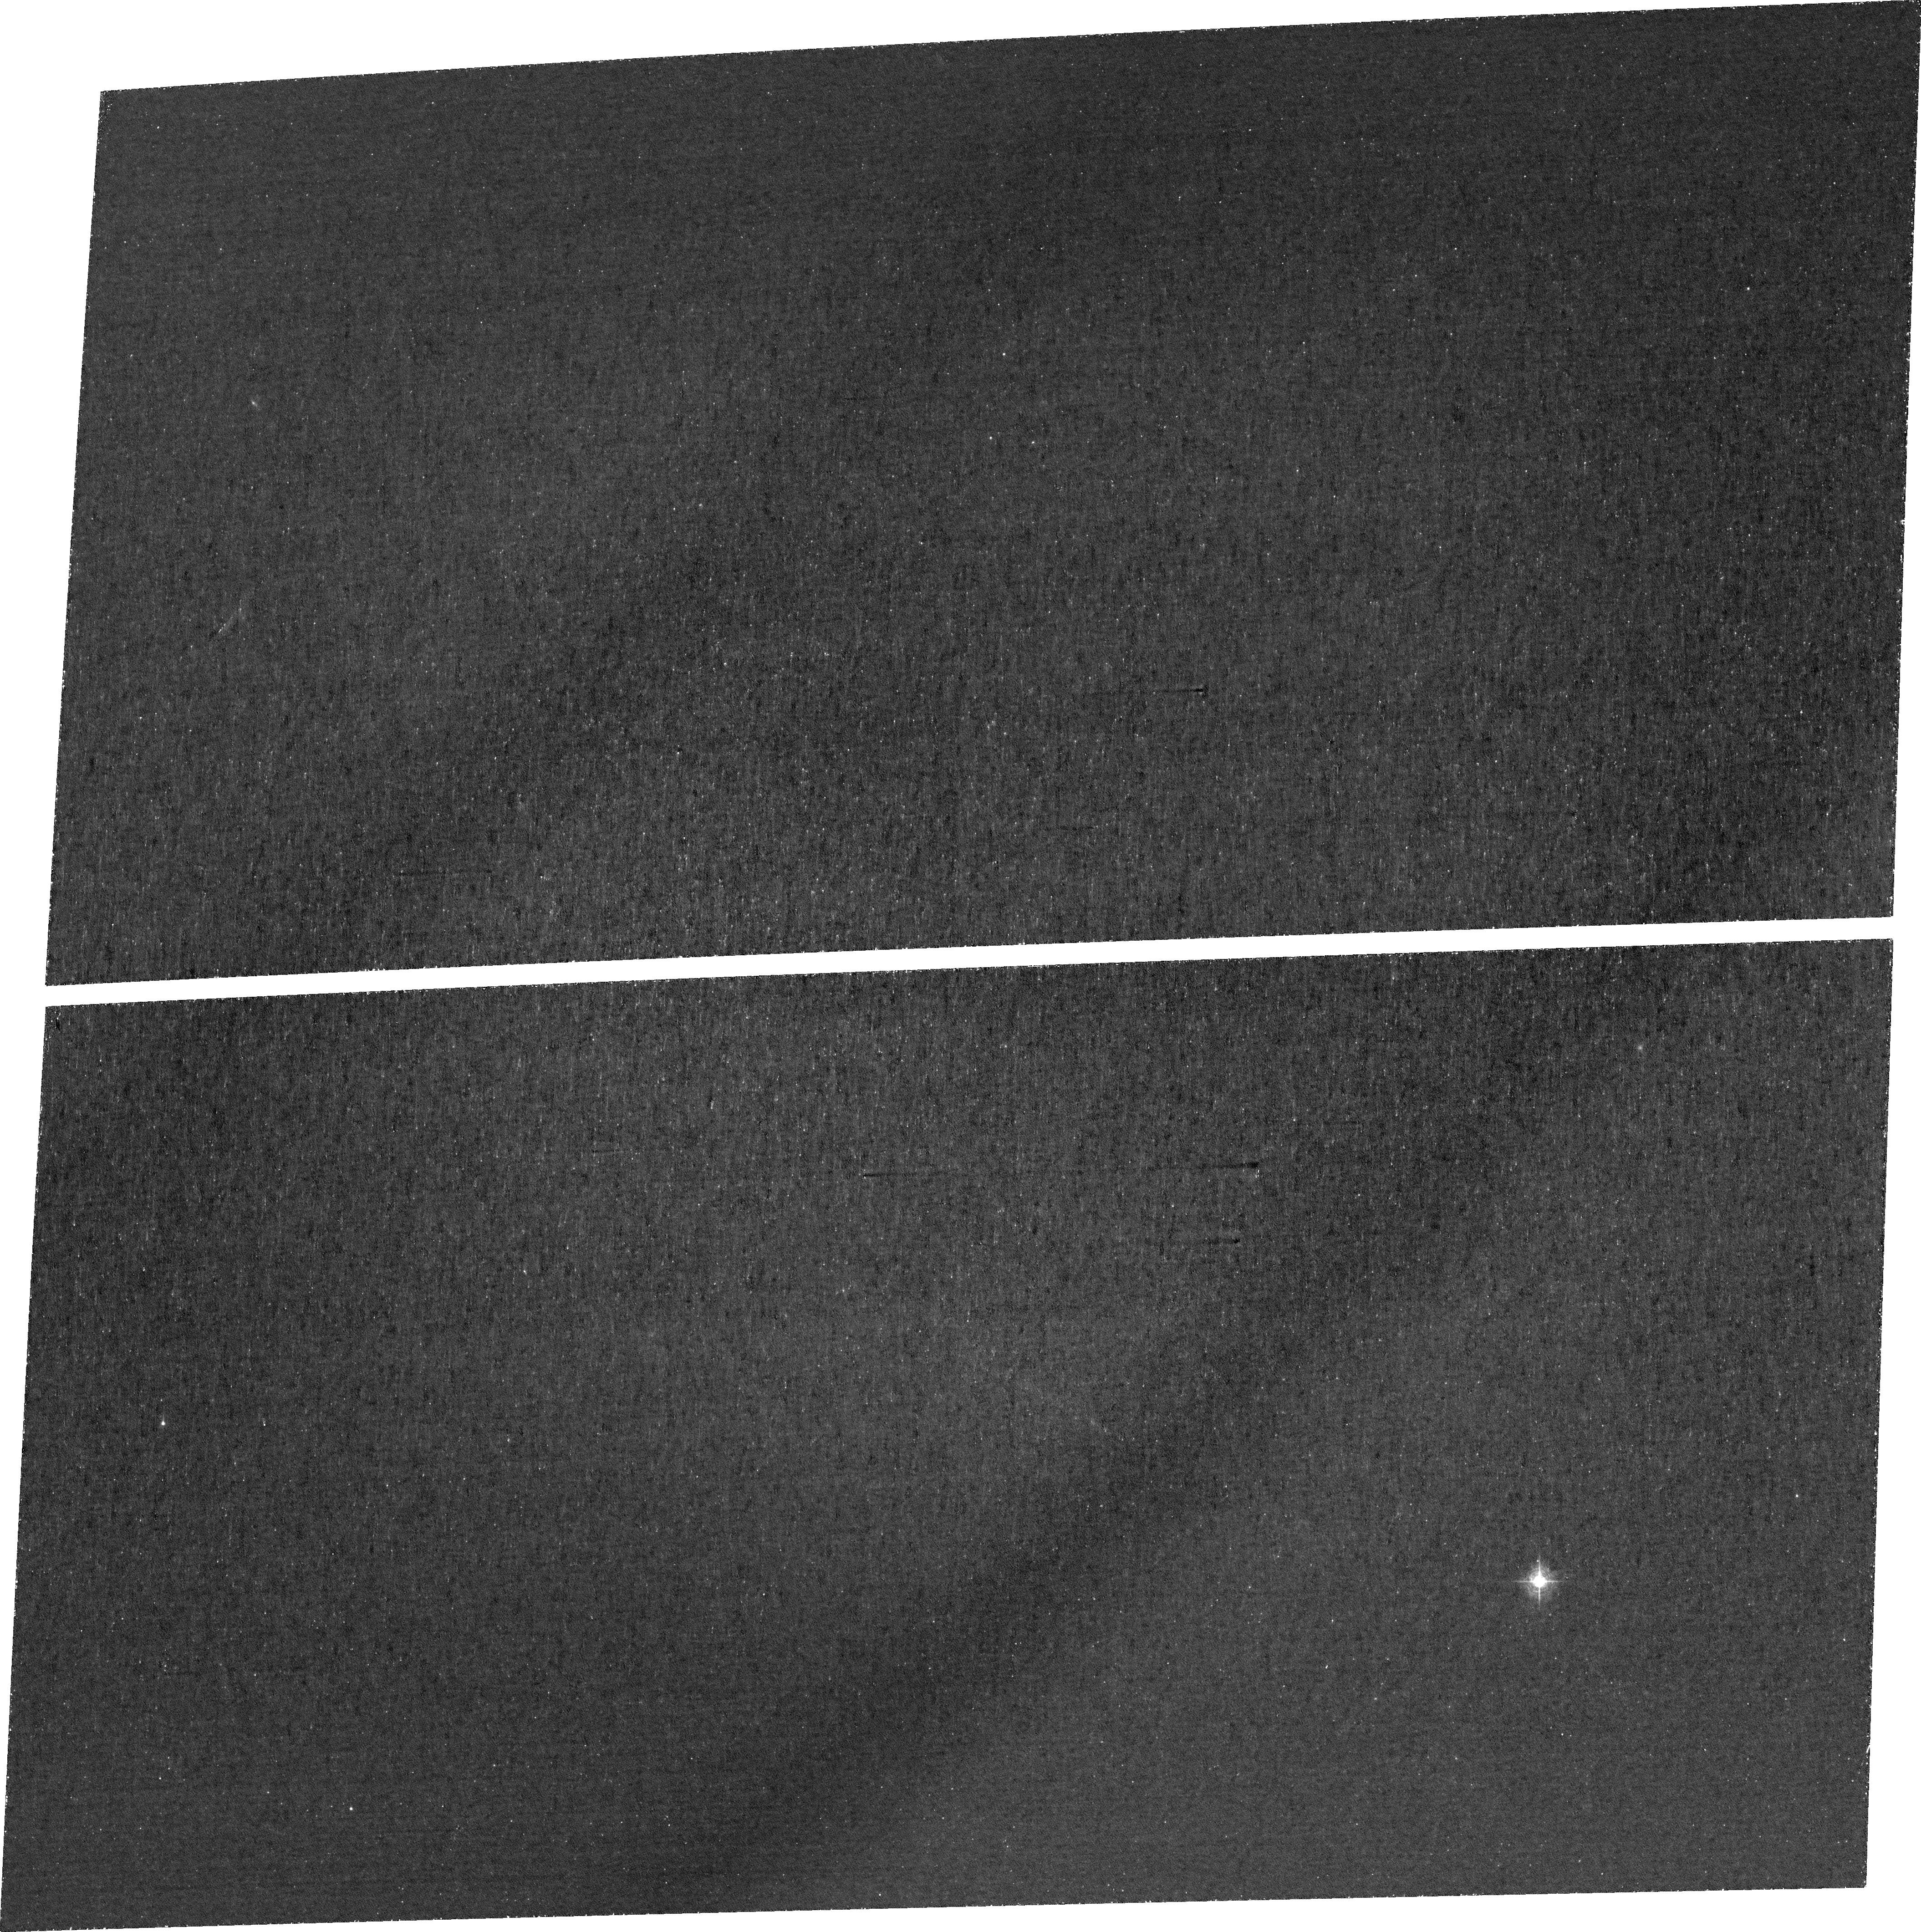
Target: SGASJ1110+6459-POS1
Instrument: ACS/WFC
Filter: FR423N
Exposure: 2.9 h
Observation ID: jffh01010

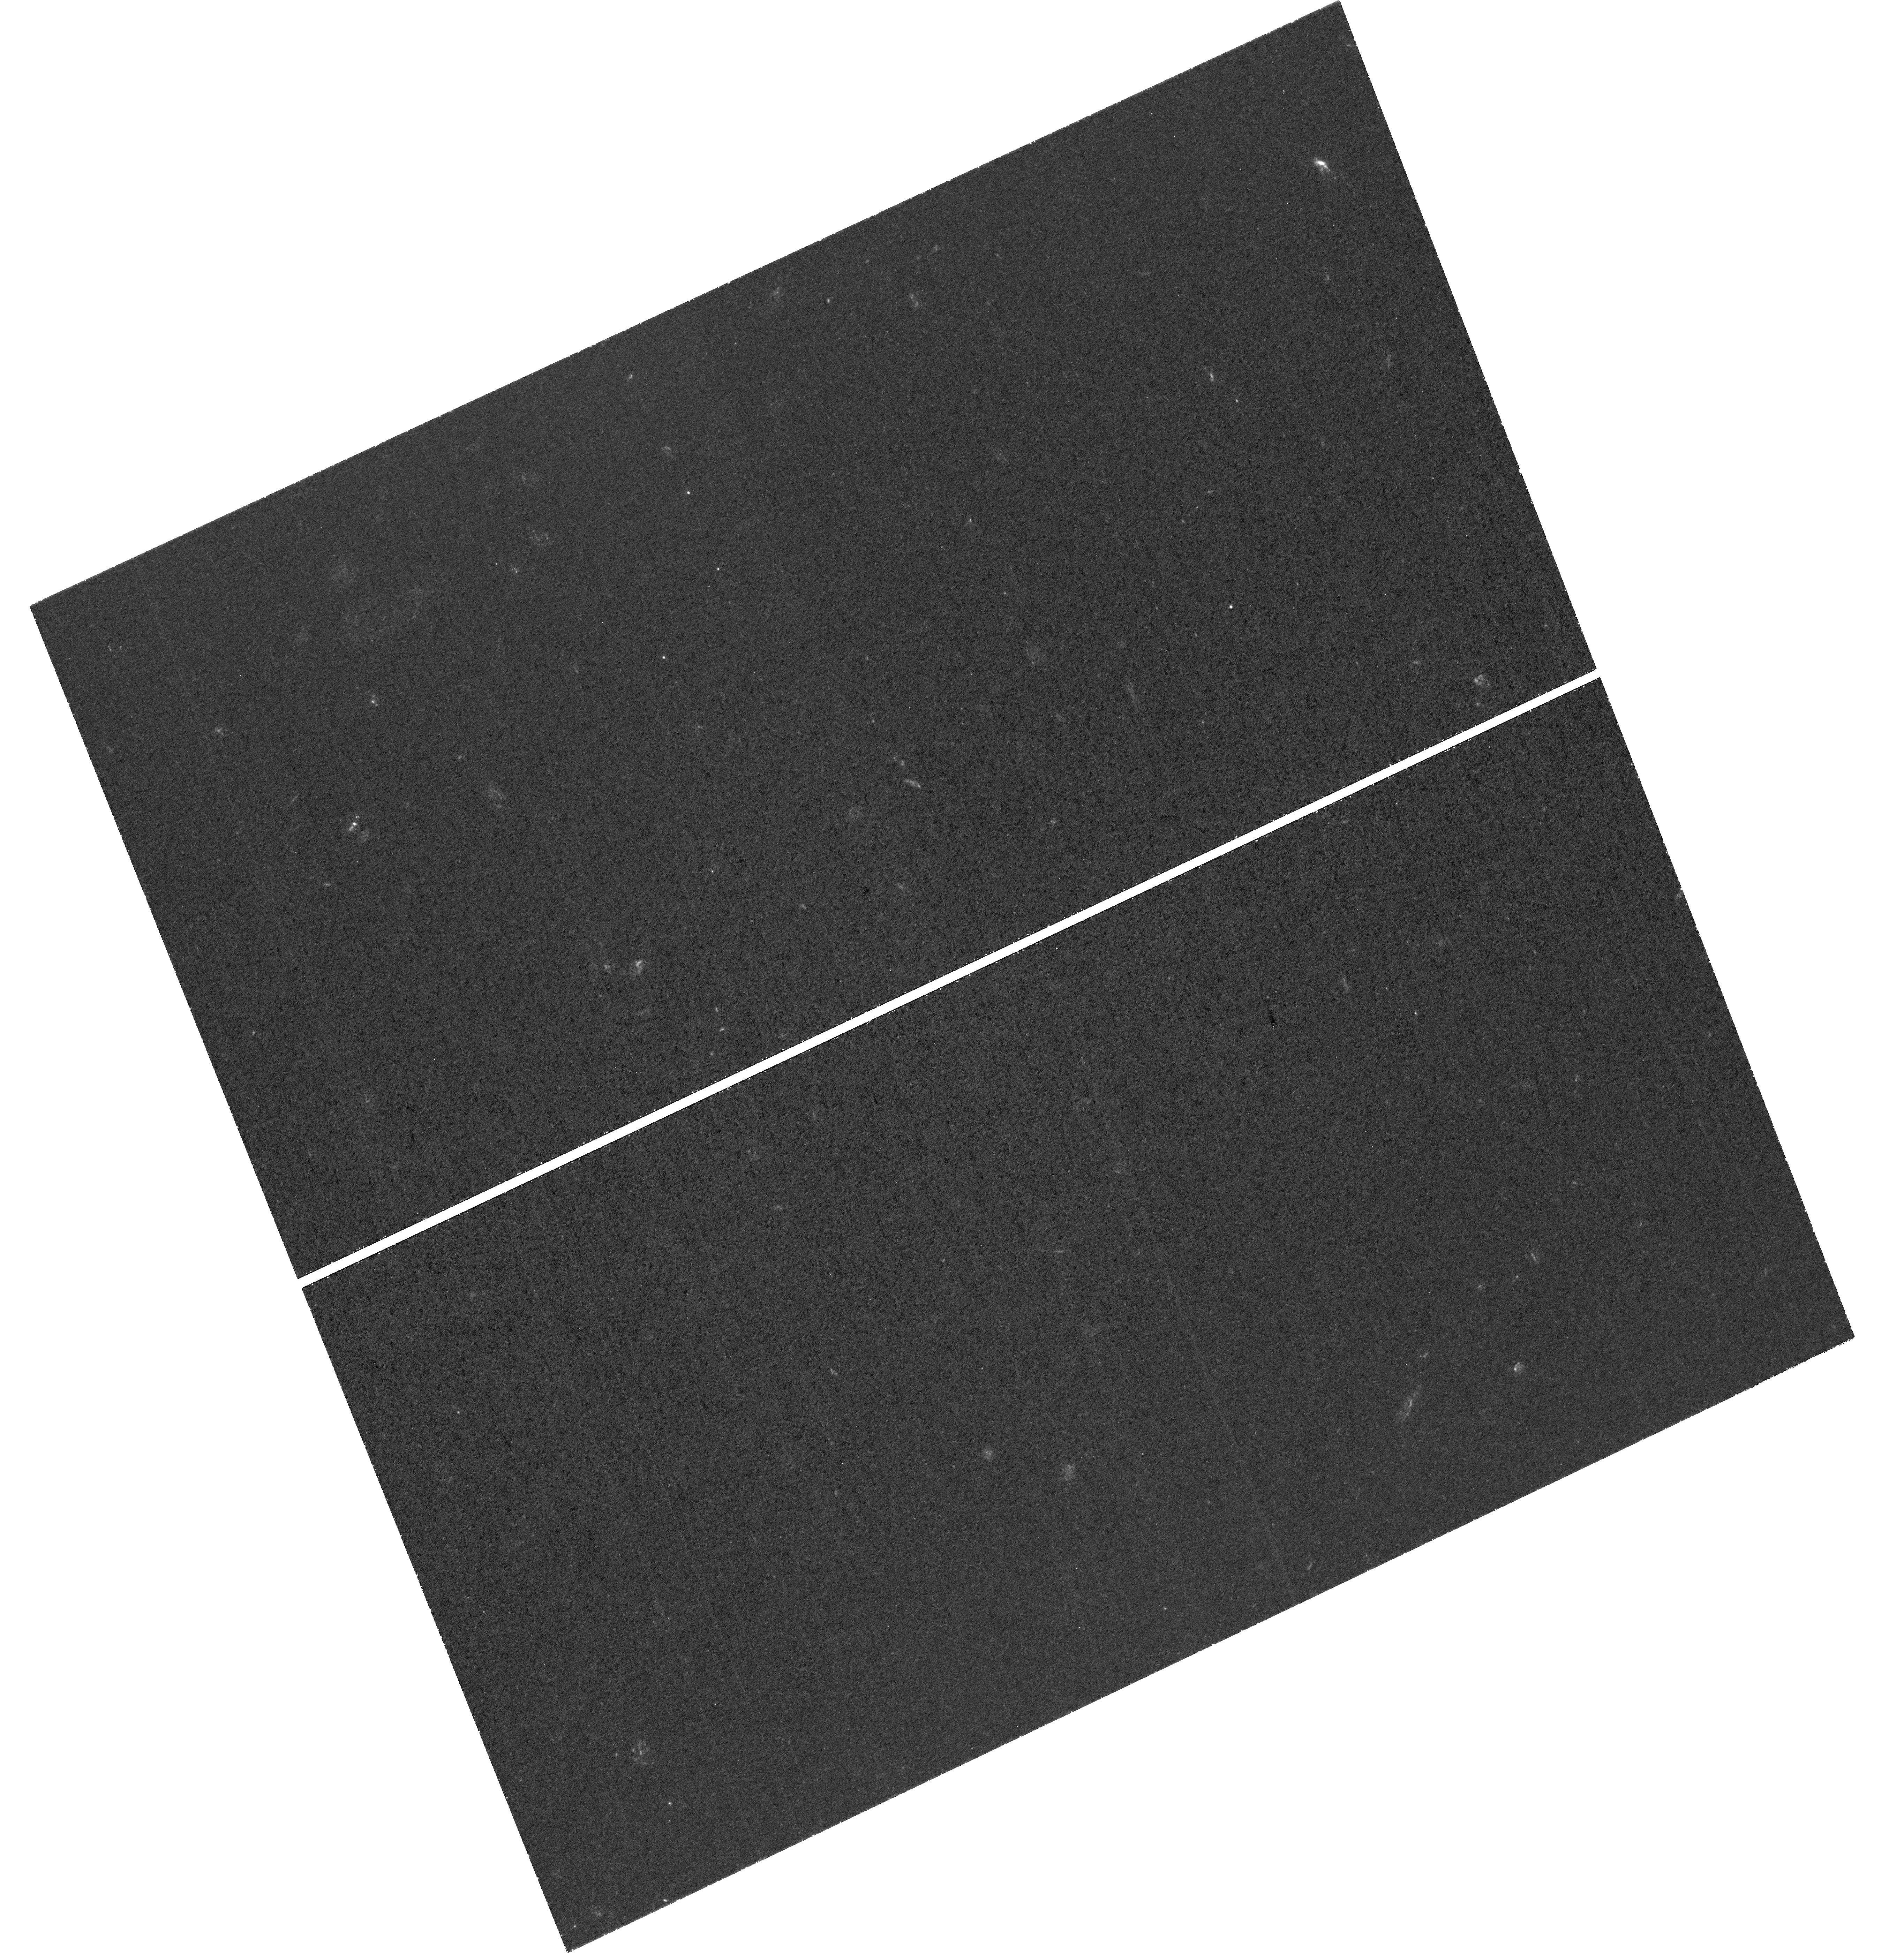
Target: SGASJ1110+6459-POS3
Instrument: WFC3/UVIS
Filter: F275W
Exposure: 3 h
Observation ID: hst_17728_06_wfc3_uvis_f275w_iffh06

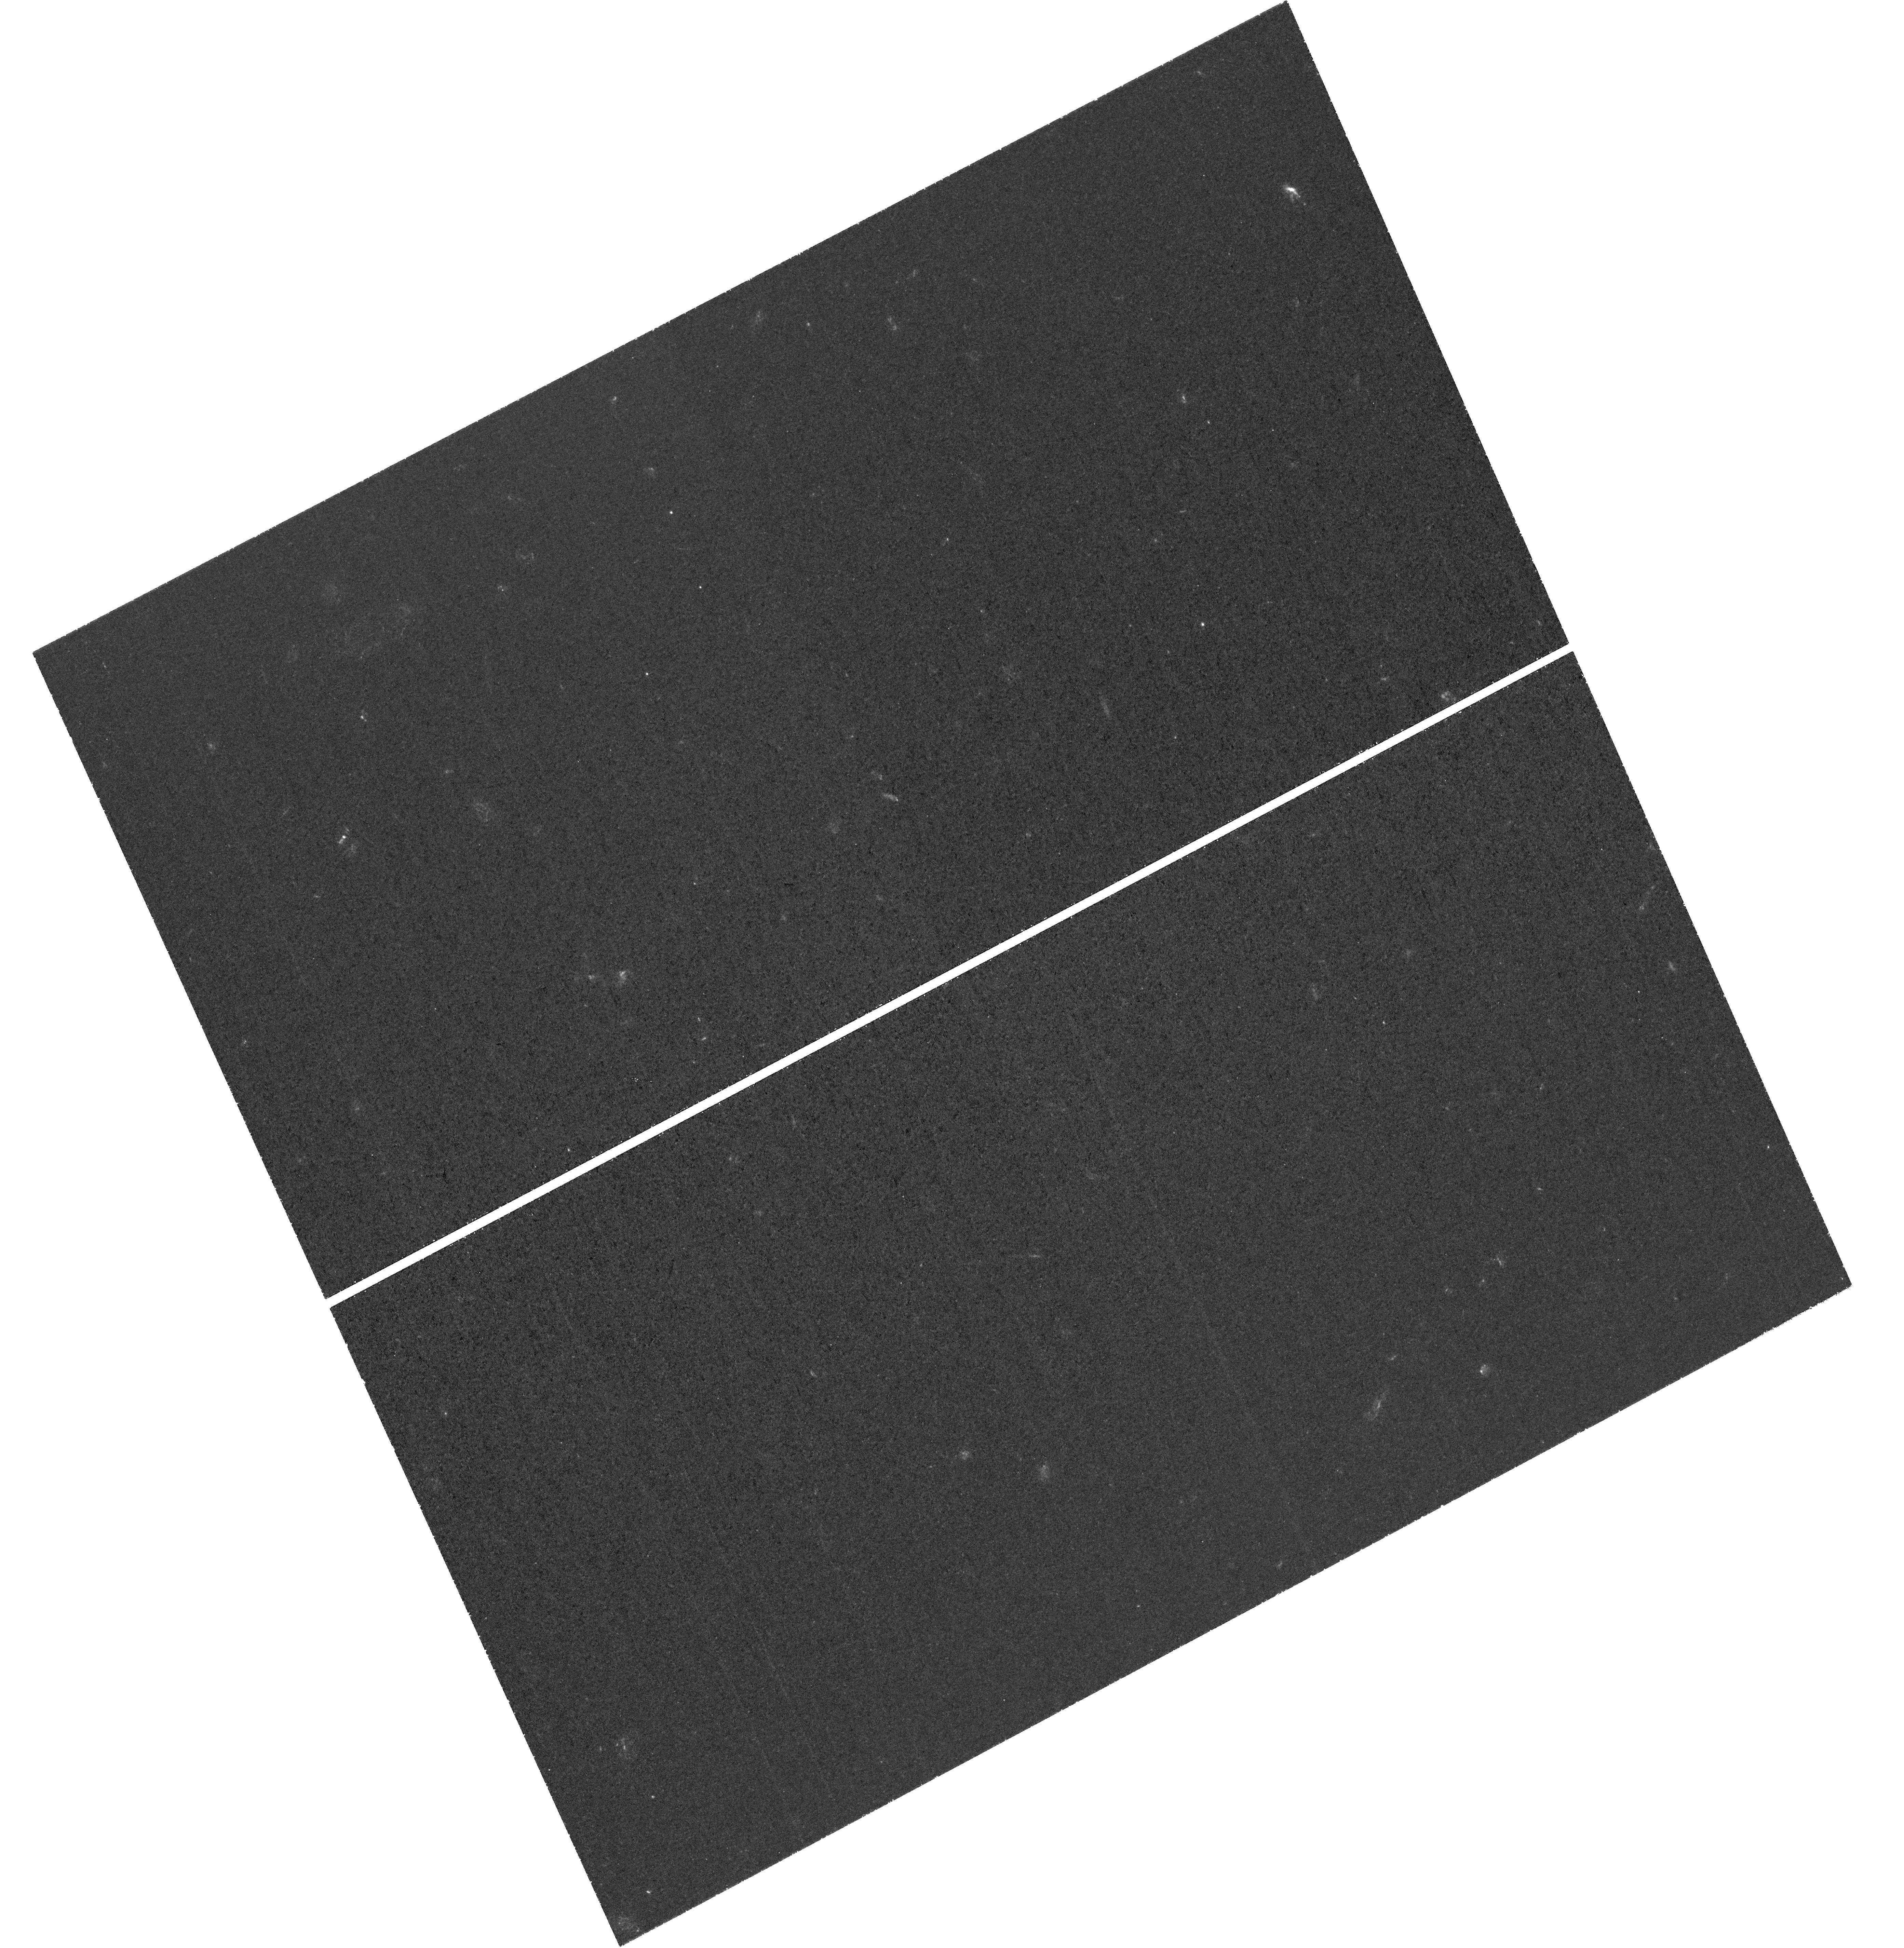
Target: SGASJ1110+6459-POS2
Instrument: WFC3/UVIS
Filter: F275W
Exposure: 3 h
Observation ID: hst_17728_08_wfc3_uvis_f275w_iffh08

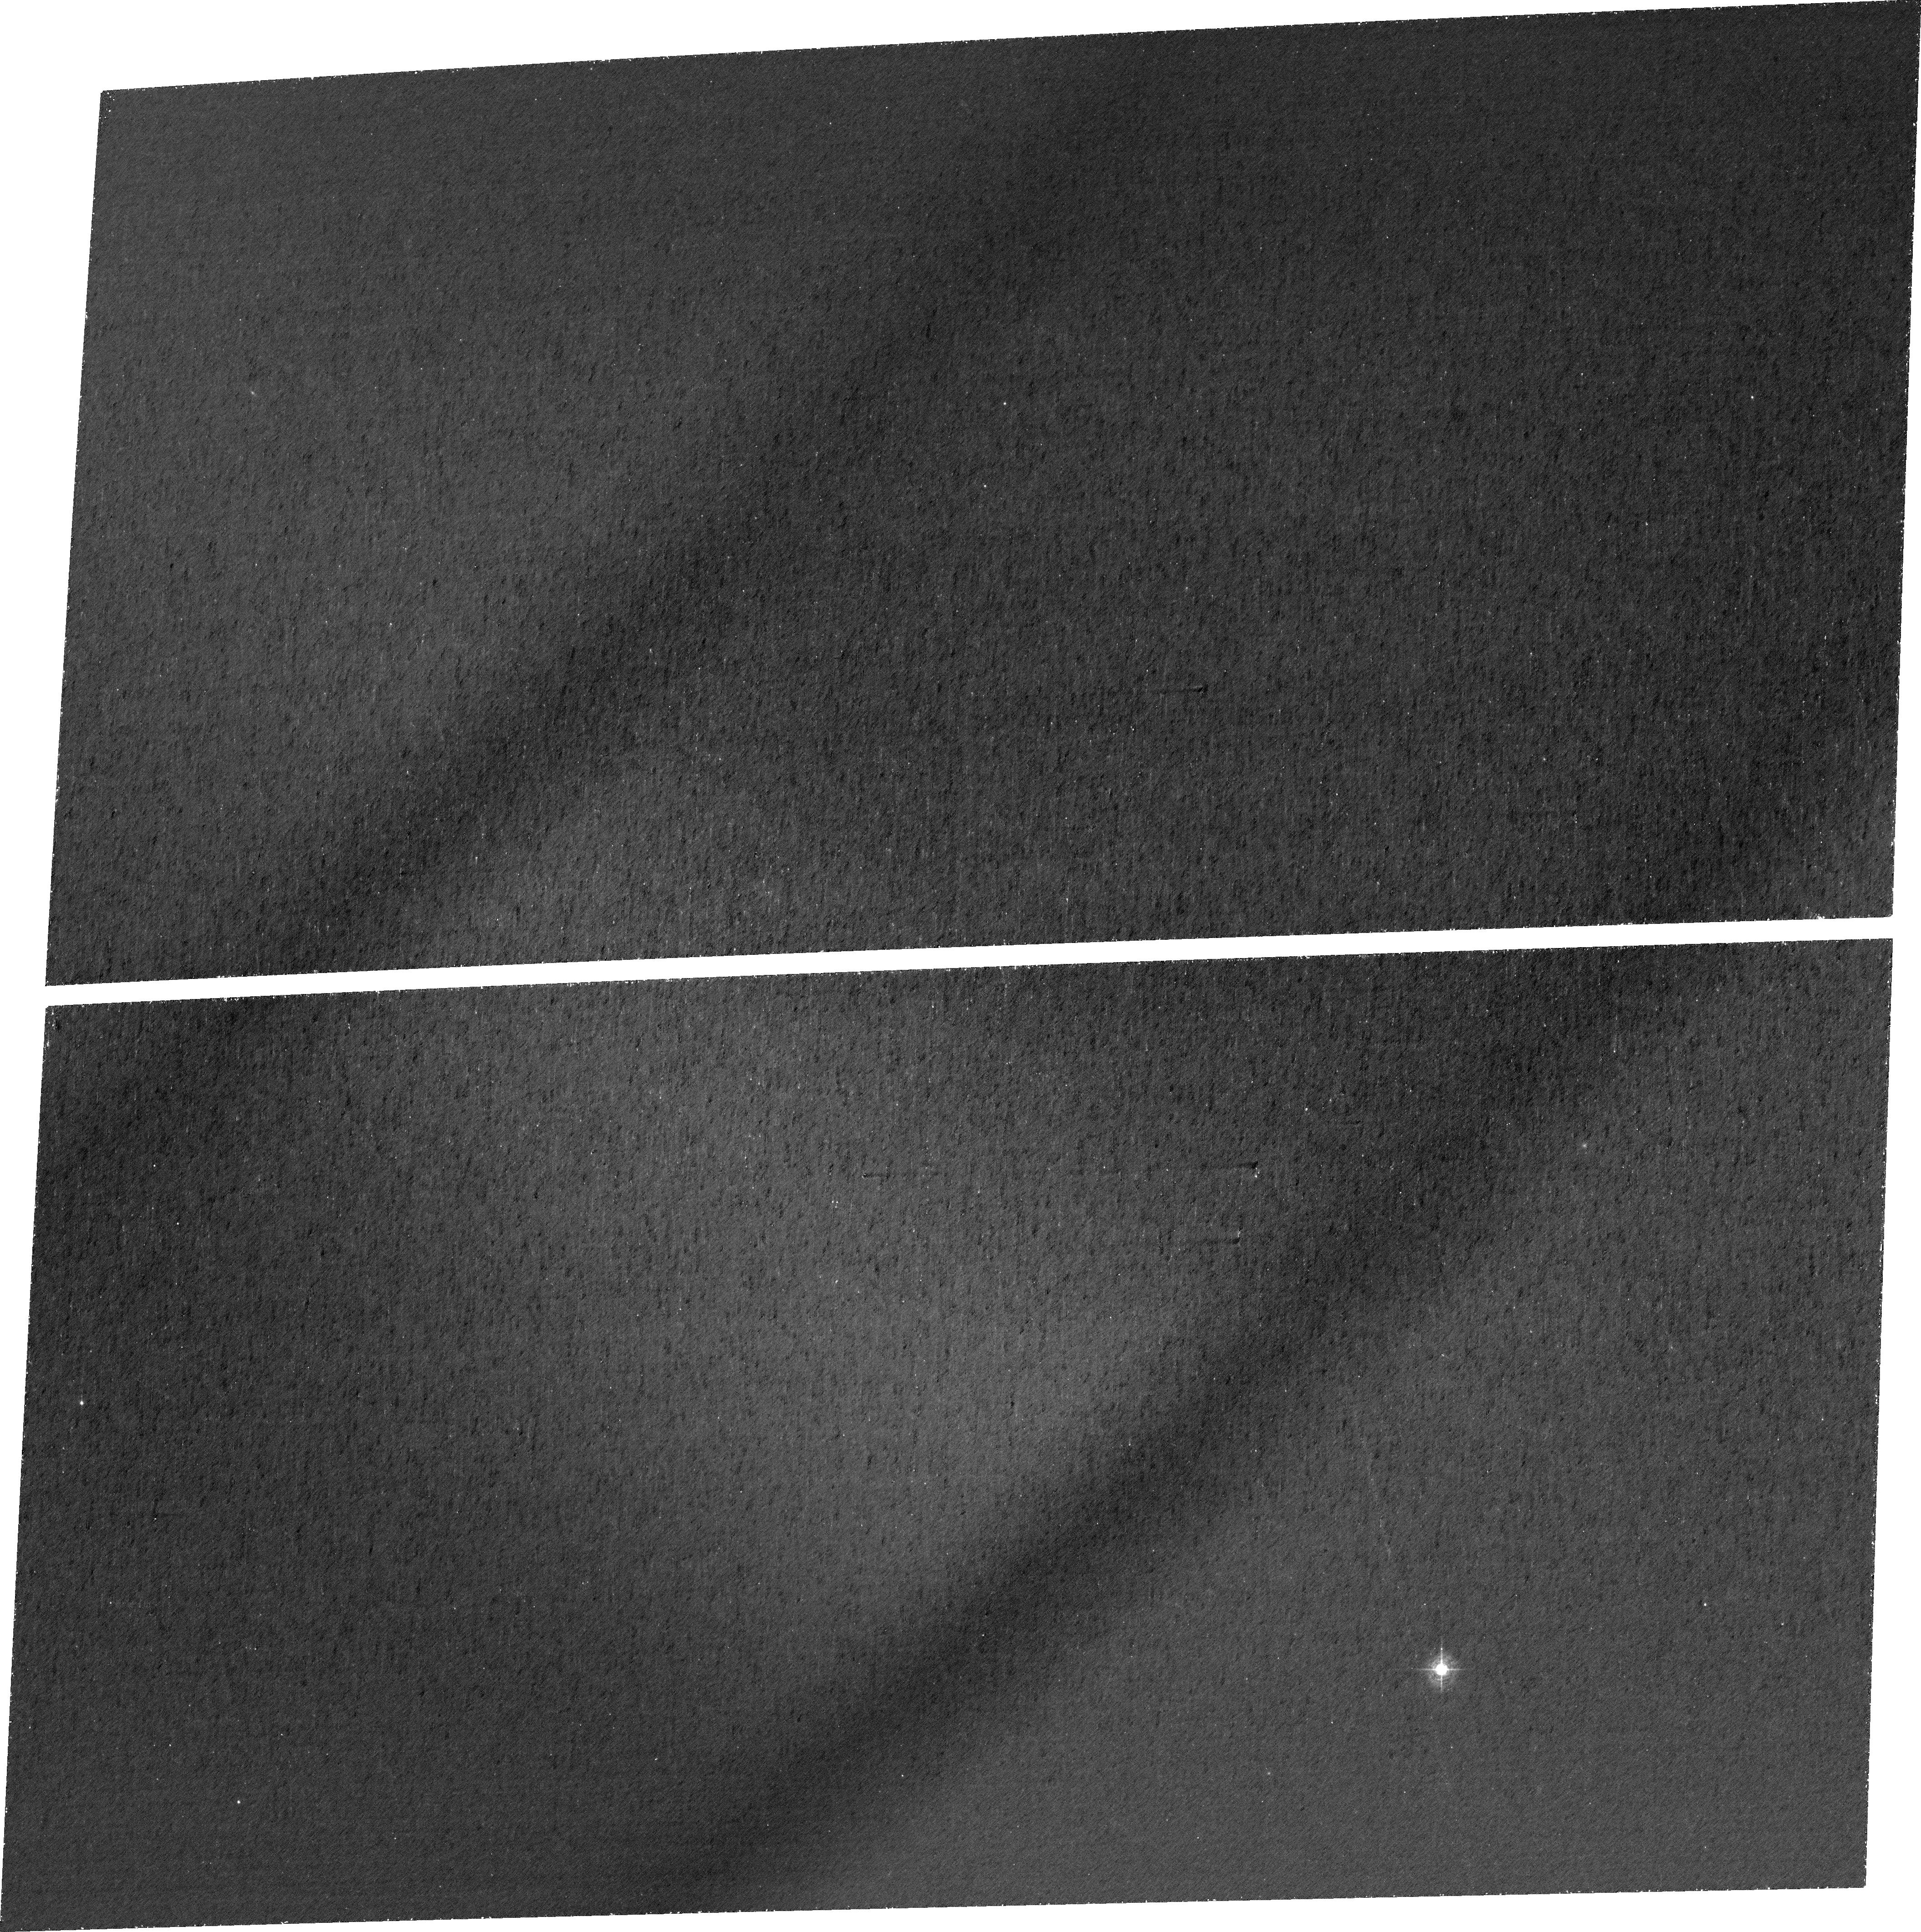
Target: SGASJ1110+6459-POS1
Instrument: ACS/WFC
Filter: FR423N
Exposure: 2.1 h
Observation ID: jffh10010

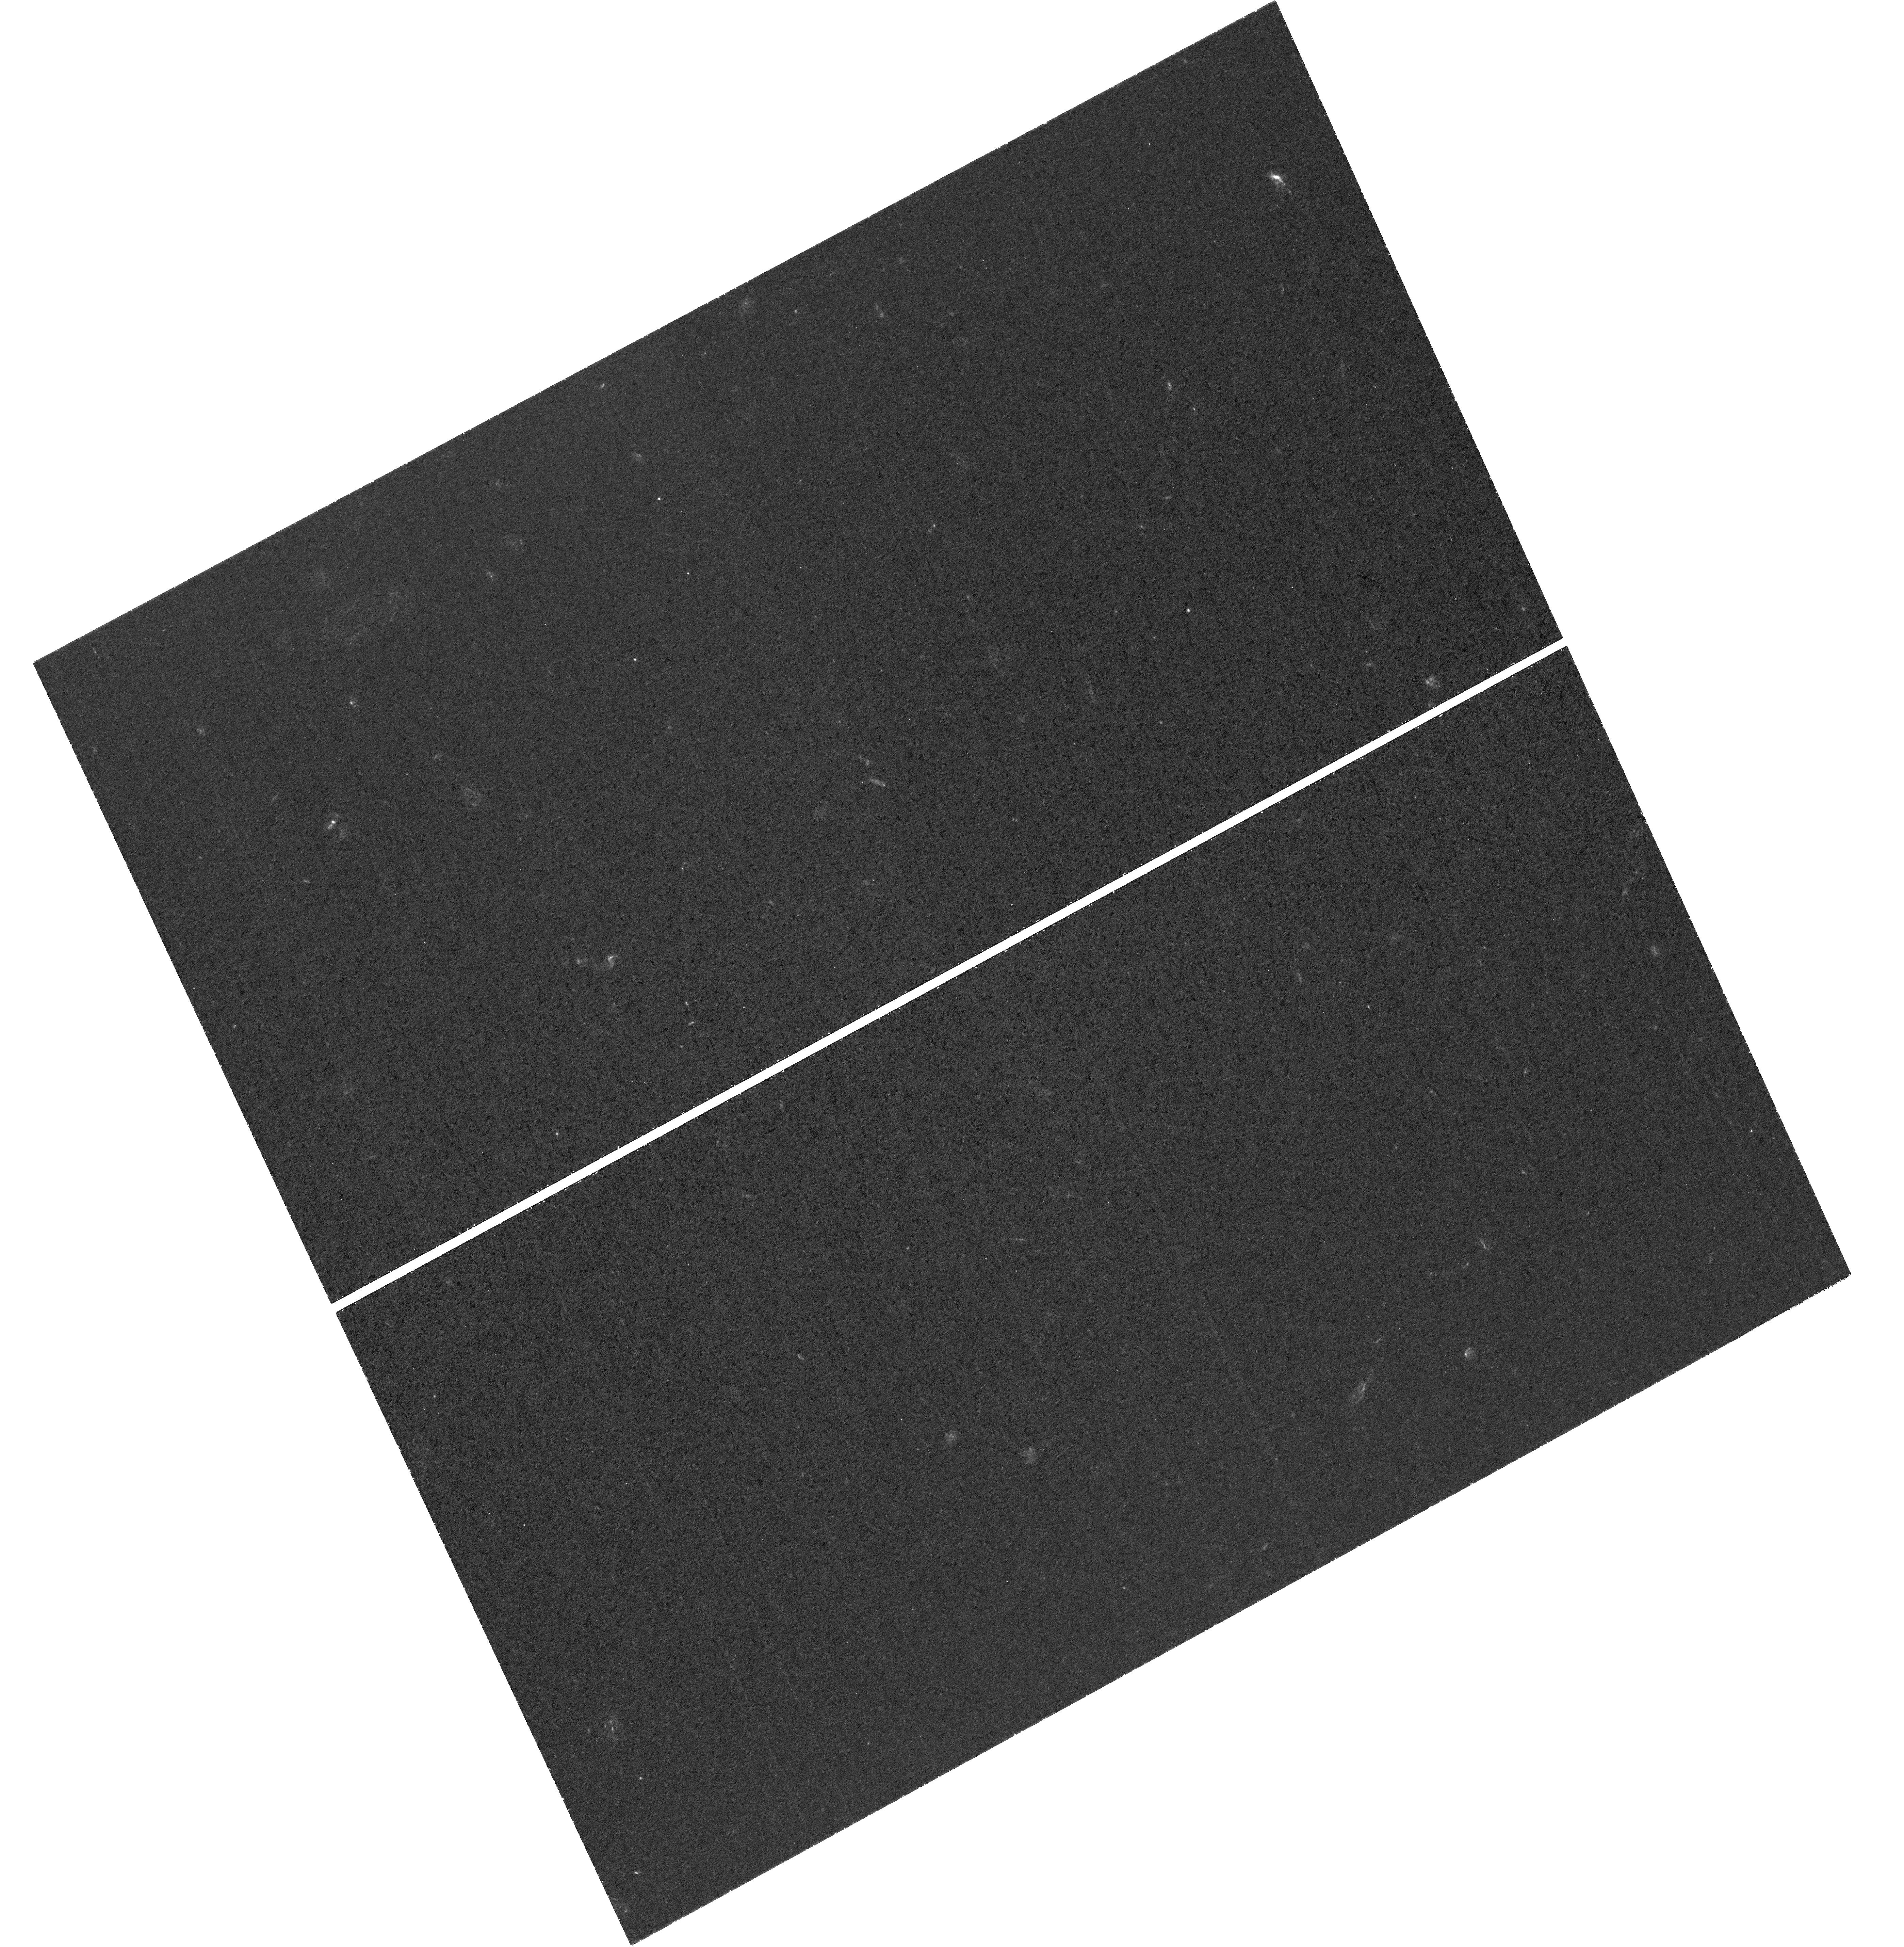
Target: SGASJ1110+6459-POS1
Instrument: WFC3/UVIS
Filter: F275W
Exposure: 3 h
Observation ID: hst_17728_07_wfc3_uvis_f275w_iffh07

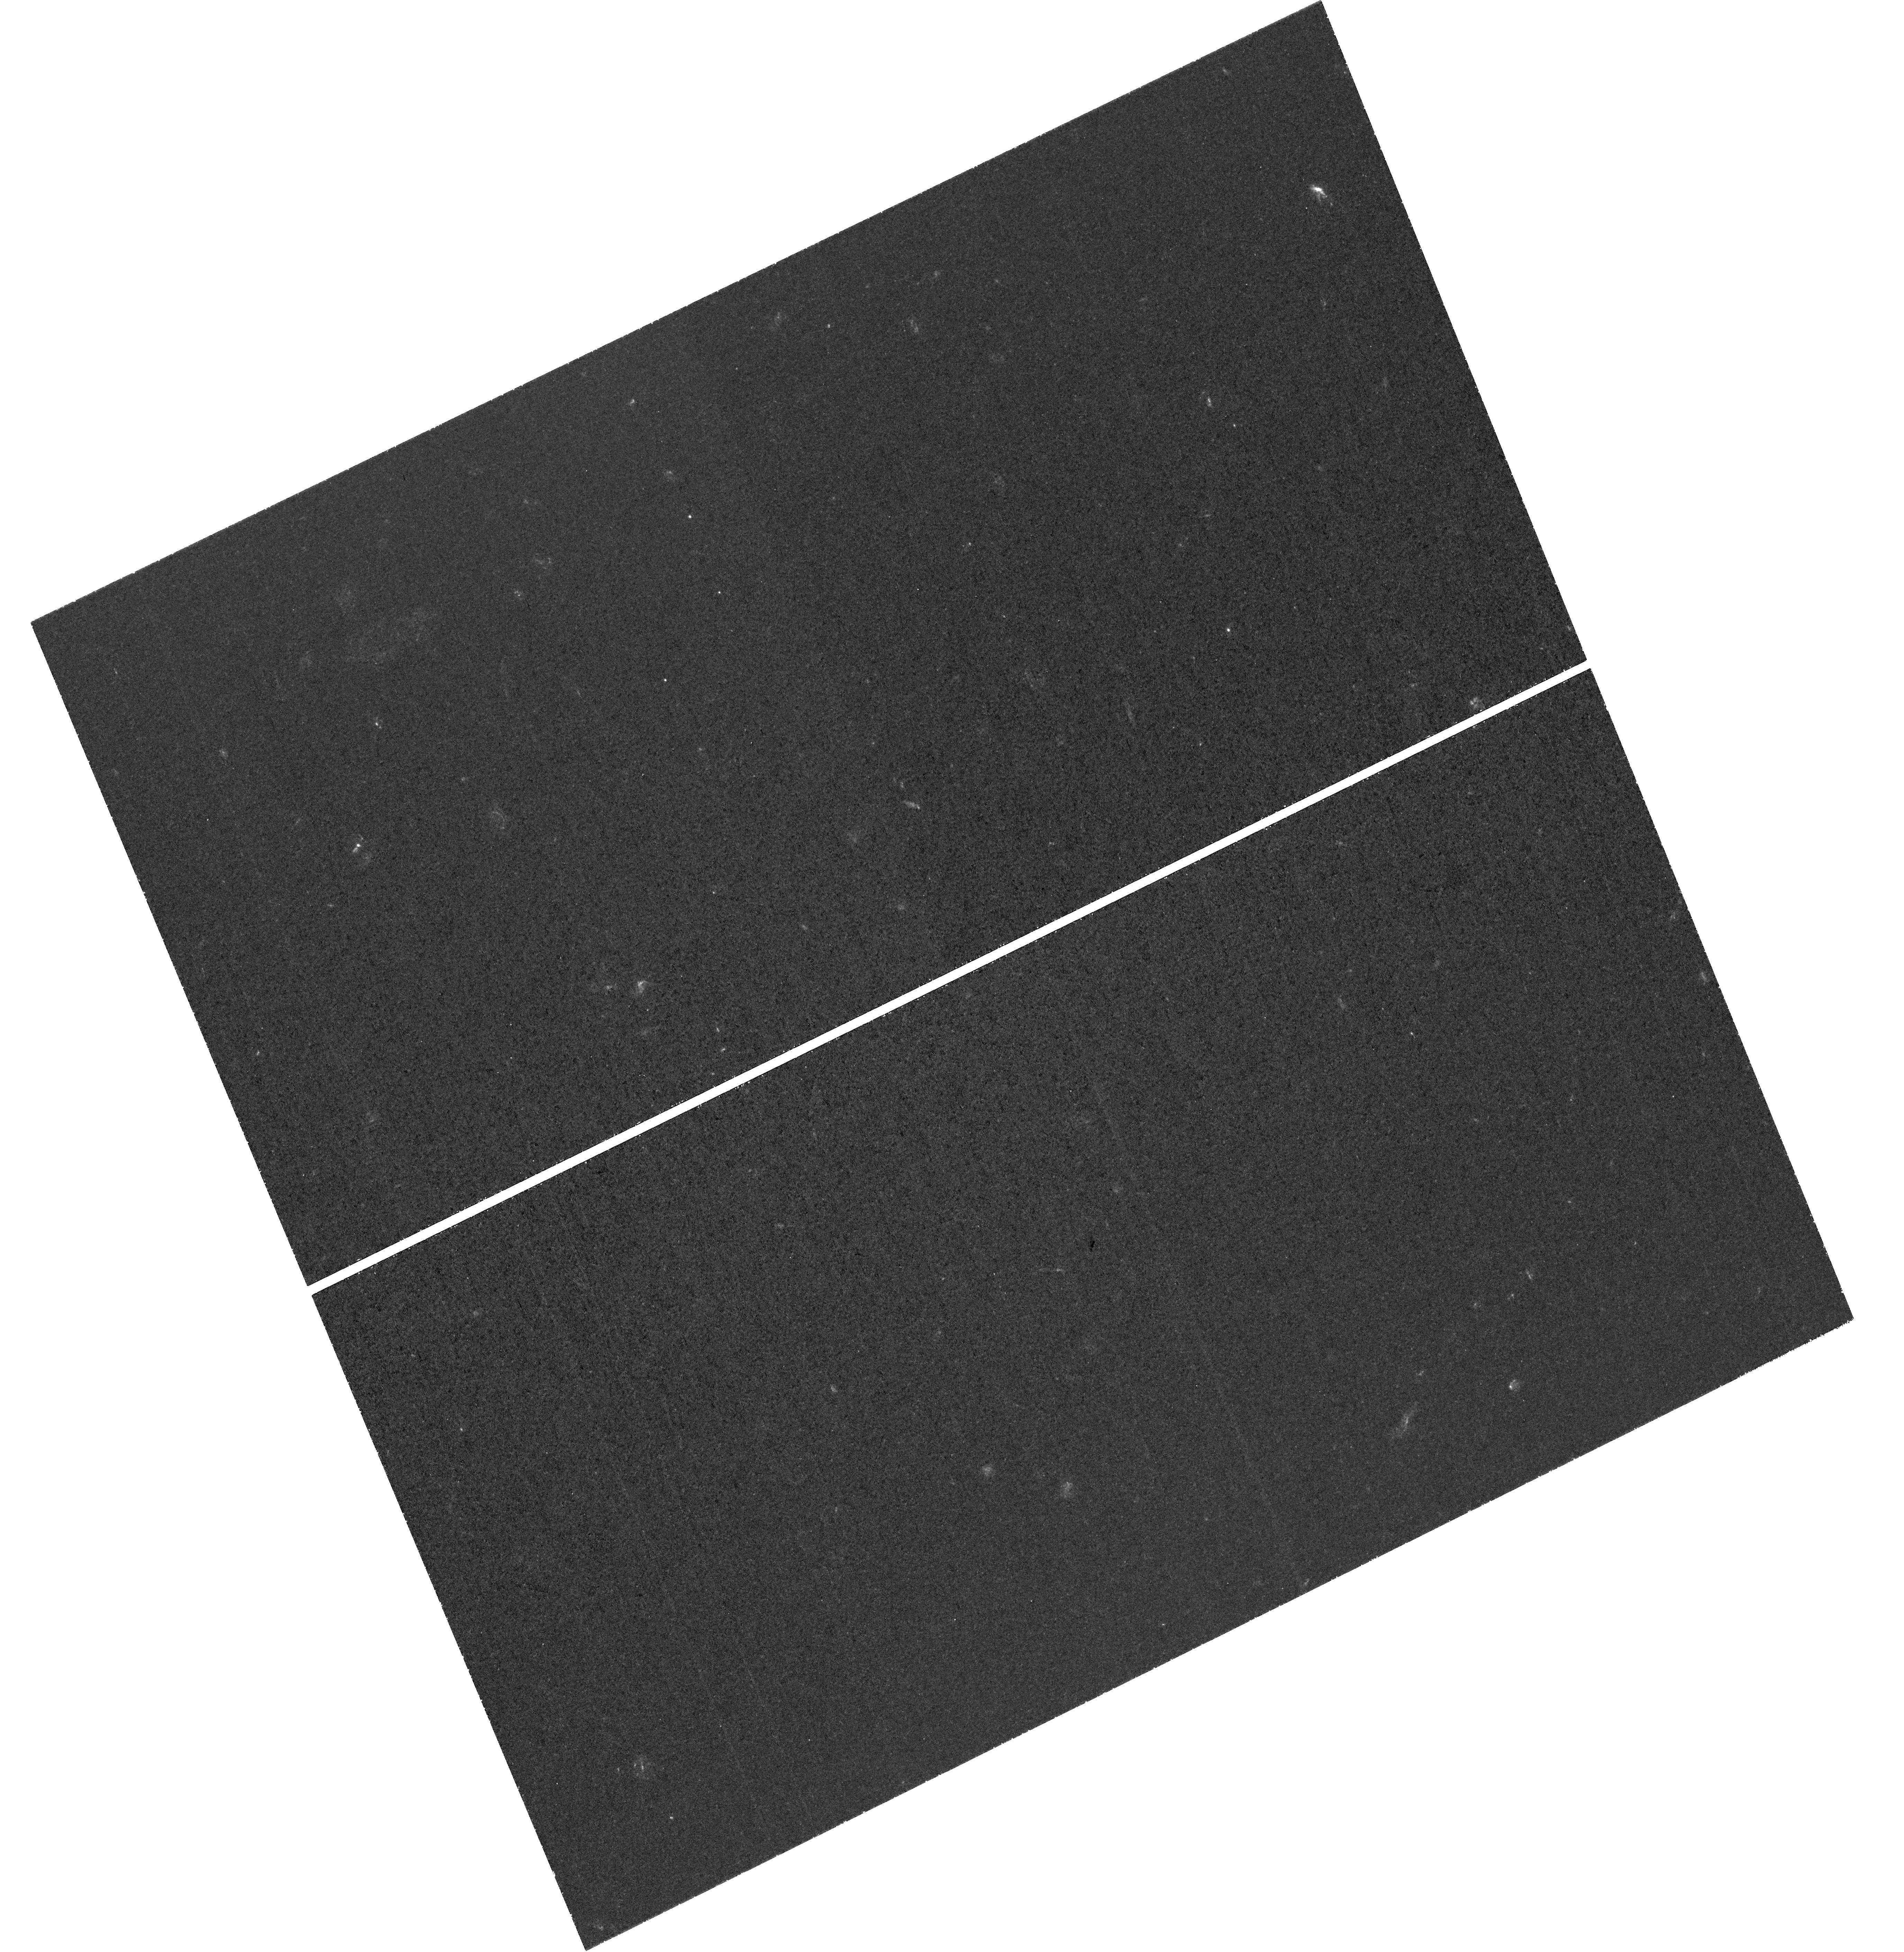
Target: SGASJ1110+6459-POS2
Instrument: WFC3/UVIS
Filter: F275W
Exposure: 3 h
Observation ID: hst_17728_05_wfc3_uvis_f275w_iffh05

Spatially Resolving Highly Ionized Channels of Lyman Continuum and Lyman Alpha Escape on 10s of Parsecs Scales In A Strongly Lensed Galaxy (PI: Bayliss, Matthew)

Our understanding of the EOR will be limited by our ability to directly study the physical mechanisms that regulate LyC escape in galaxies where LyC escape can be directly measured. However, revealing the physics of LyC requires resolving the relevant physical scales, which are increasingly believed to be small, i.e. on the order of the size of individual compact star clusters (~10-100 pc). This work can only be performed with detailed studies of bright, highly magnified LyC leaking systems, but currently there is only one such system known (the Sunburst Arc). We propose UV/blue HST imaging of LyC and LyA of SGAS1110, an exceptionally magnified strongly lensed galaxy at z=2.48. The proposed data will spatially resolve escaping LyC and LyA radiation down to ~30 pc scales, identifying channels of extremely low HI column density. The target galaxy has a double-peaked LyA emission profile observed from galaxy-integrated ground-based spectroscopy, as well as JWST/NIRSpec IFU spectroscopy that identifies multiple compact star forming regions with extreme ionization (O3/O2 >11 and Ne3/O2 > 1.5; implying log(U) of ~ -1). These regions have nearly identical properties to the extreme LyC leaking region in the Sunburst Arc, which is associated with a single compact star cluster, ~<10 pc in size. This program would provide the crucial missing piece (direct imaging of spatially resolved LyC and LyA escape) to use SGAS1110 as a new laboratory for understanding the relationship between ionizing photon escape and spatially resolved physical properties on the physical scales of individual star clusters, as well as role that complex galaxy and ISM geometries play in enabling LyC escape.